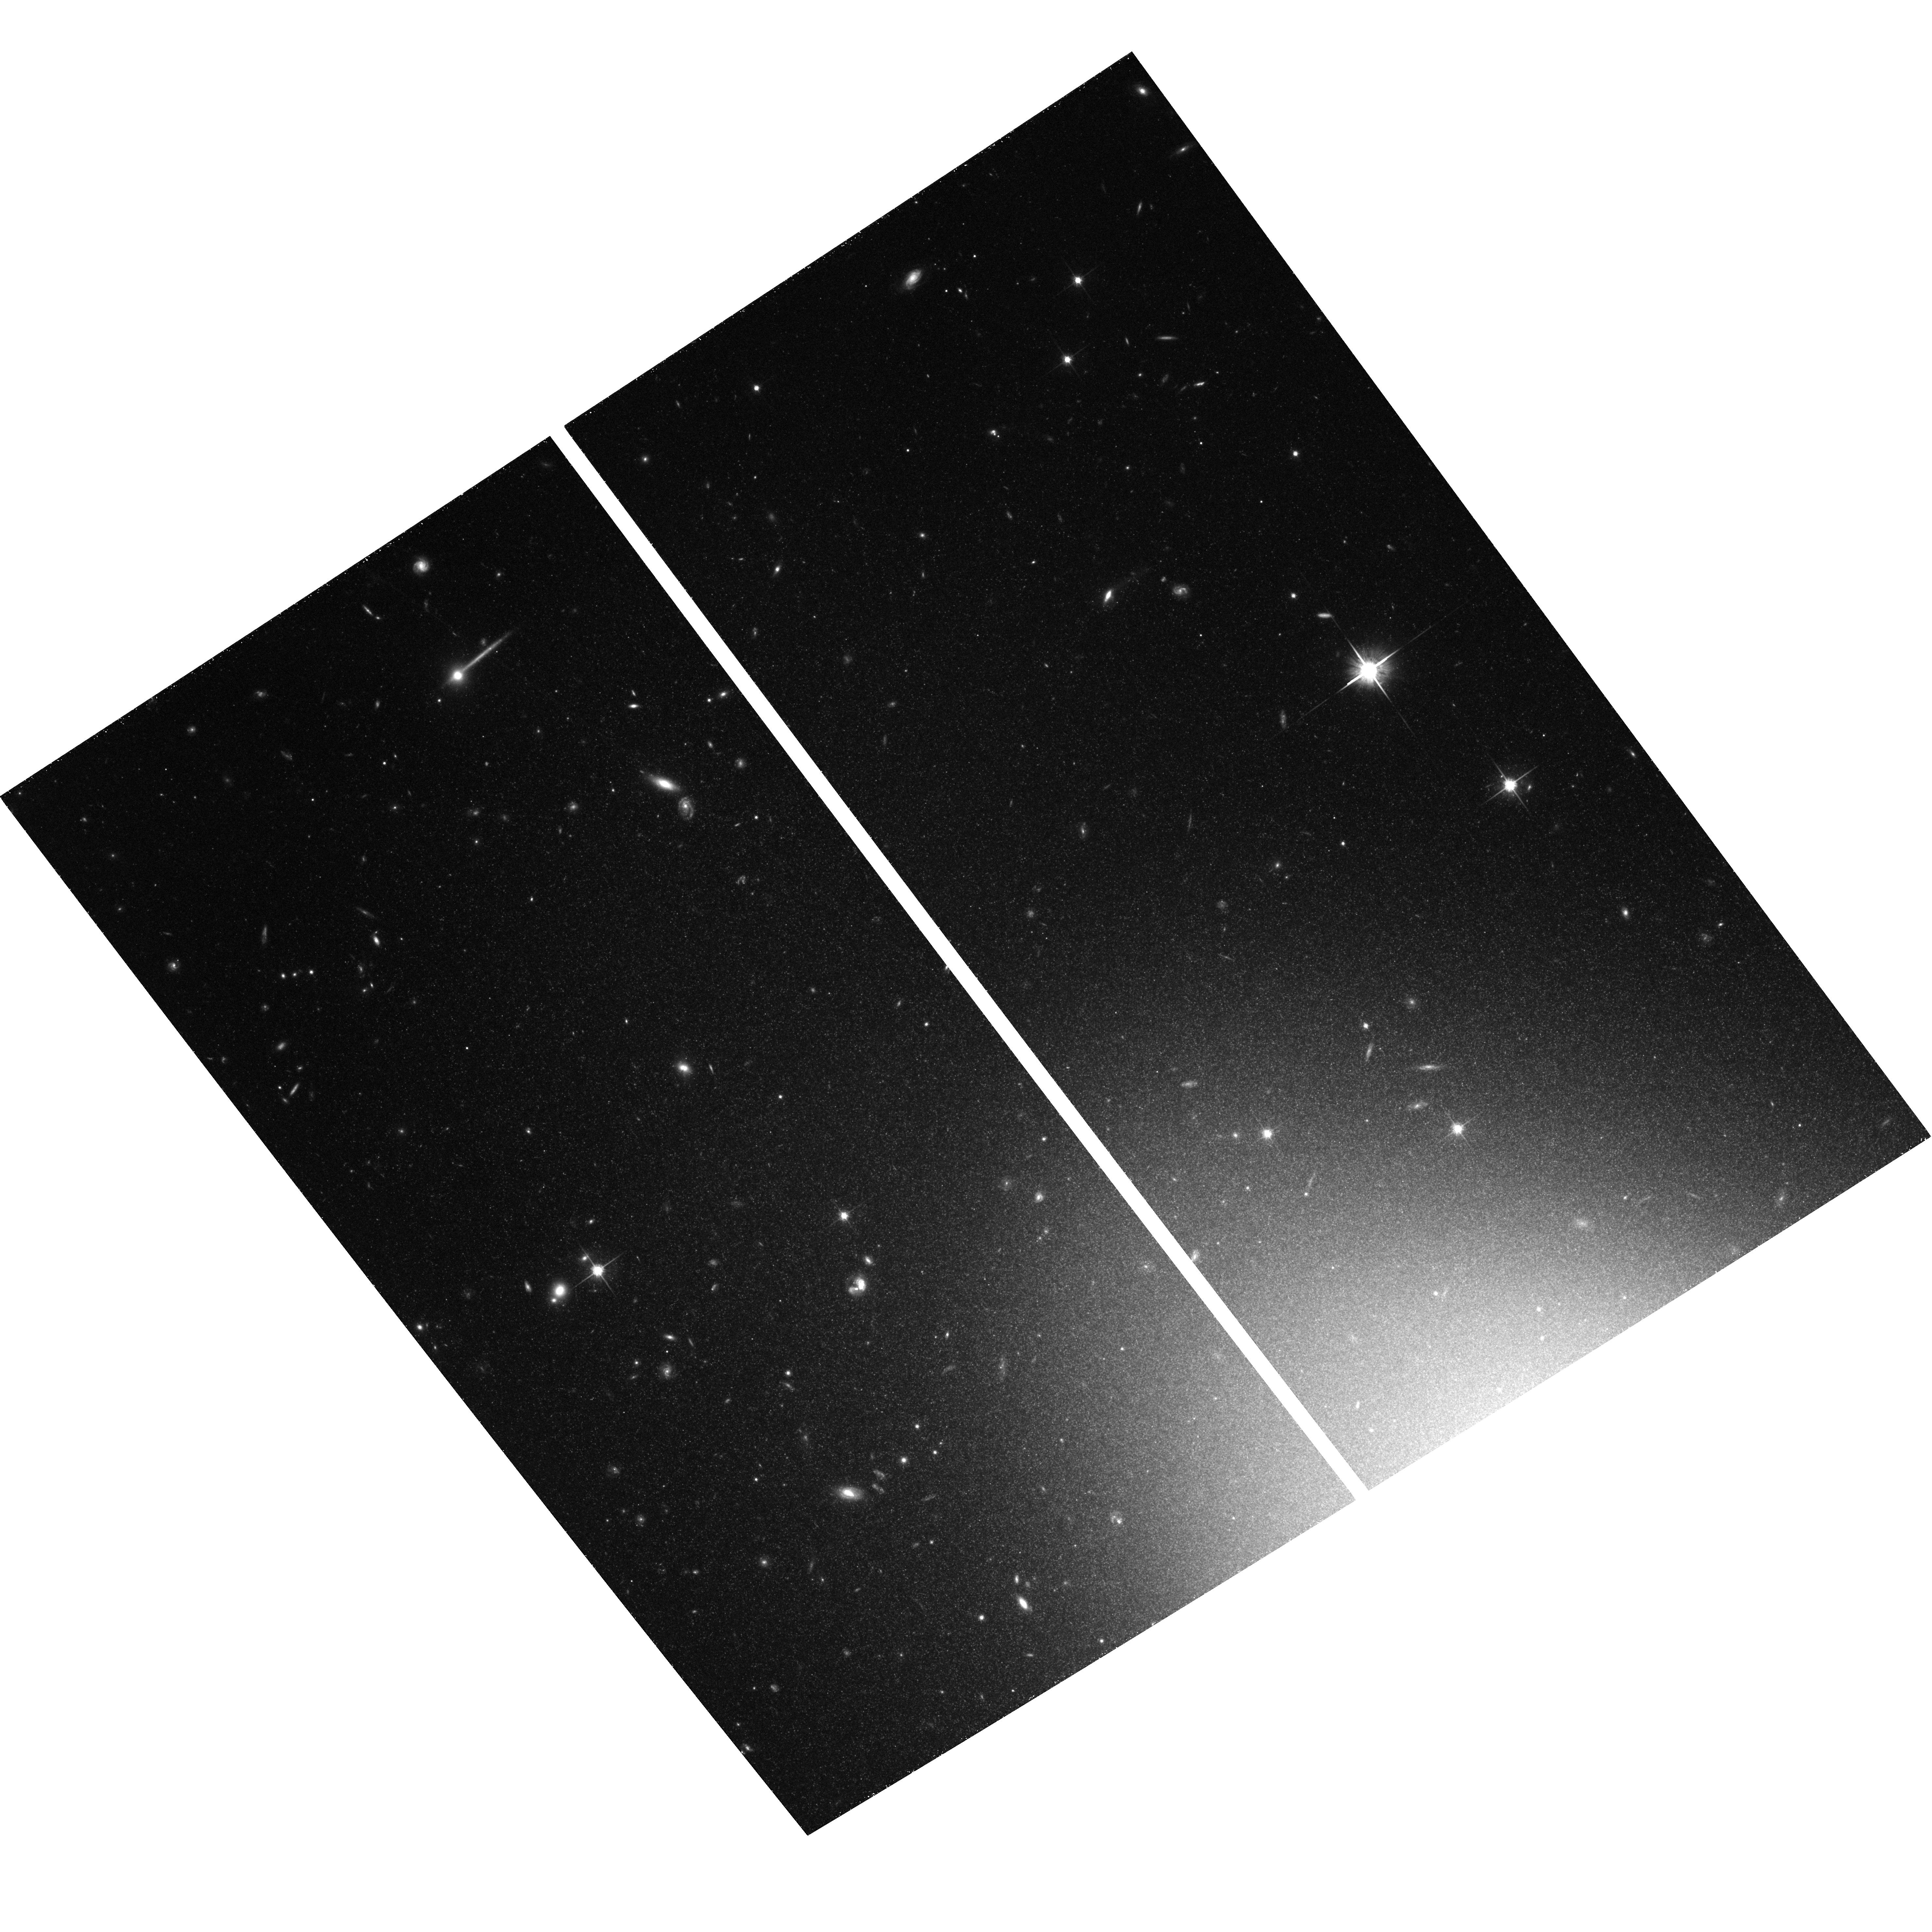
Target: NGC3384-POS-E. Instrument: ACS/WFC. Filter: F814W. Exposure: 1.3 h. Observation ID: hst_10413_72_acs_wfc_f814w_j96472

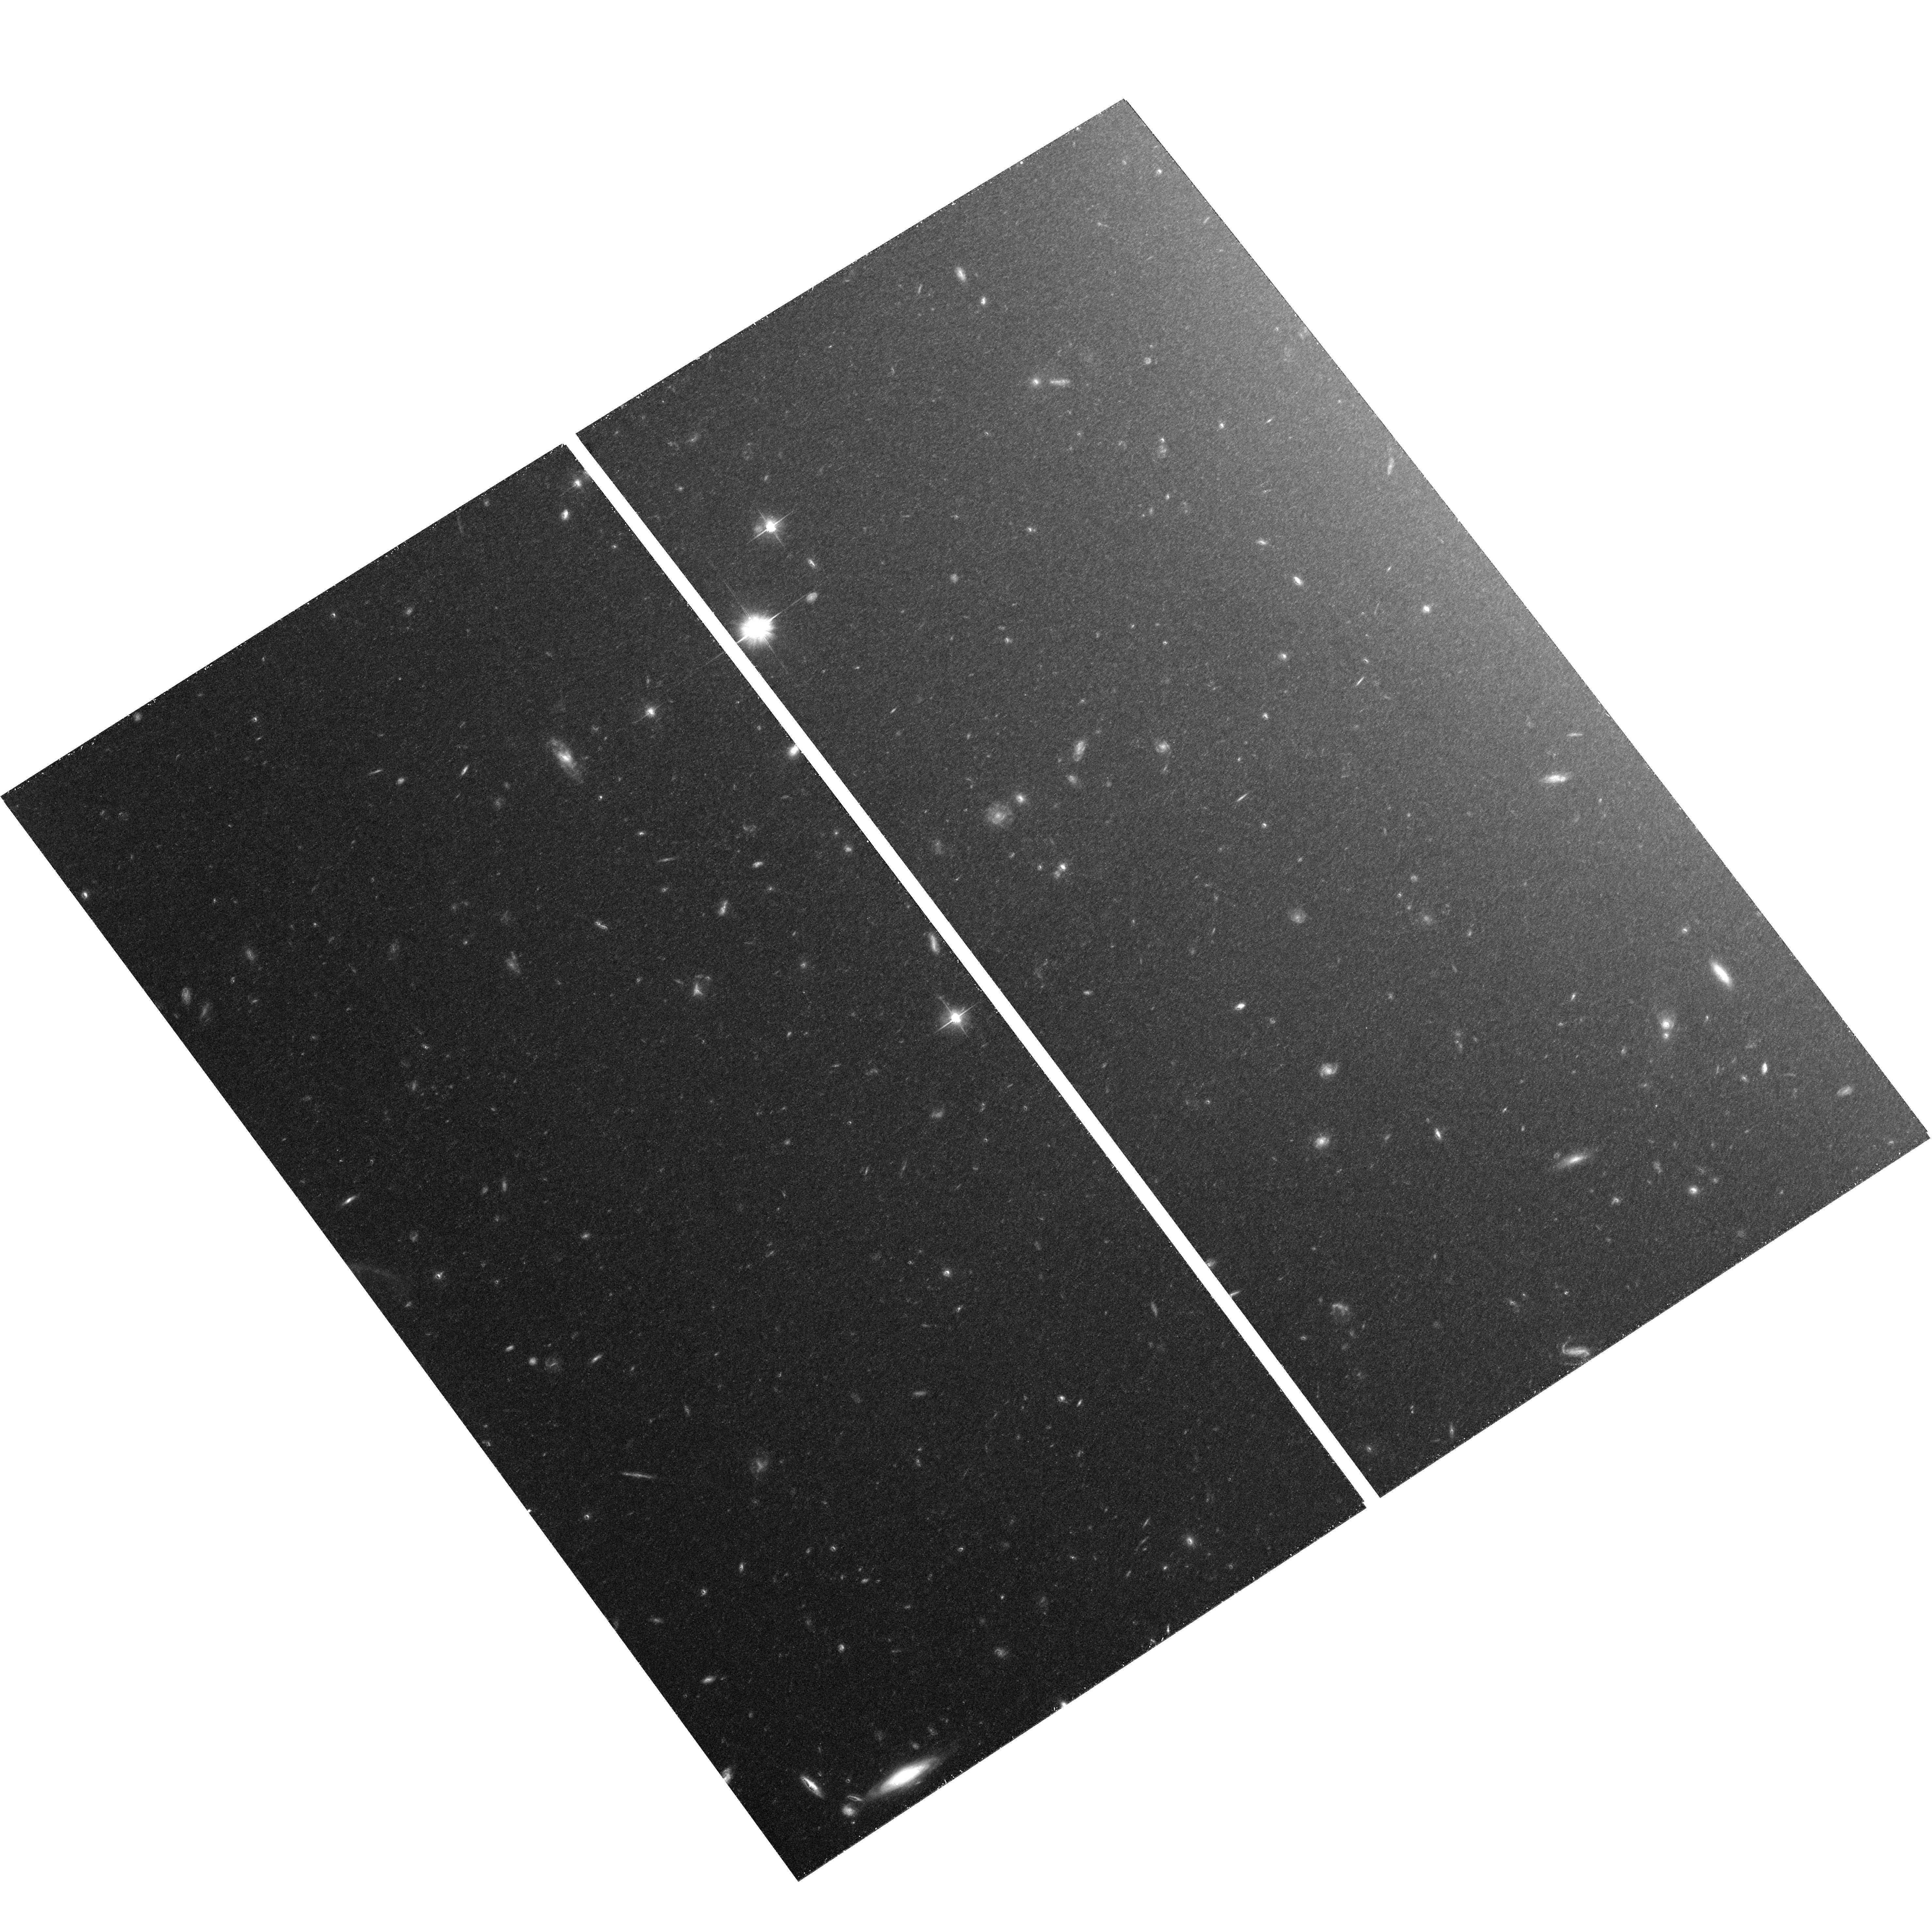
Target: NGC3379-POS-E. Instrument: ACS/WFC. Filter: F606W. Exposure: 1.4 h. Observation ID: hst_10413_12_acs_wfc_f606w_j96412

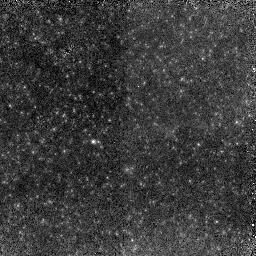
Target: NGC3379-POS-W. Instrument: NICMOS/NIC2. Filter: F110W. Exposure: 1.5 h. Observation ID: n96451010

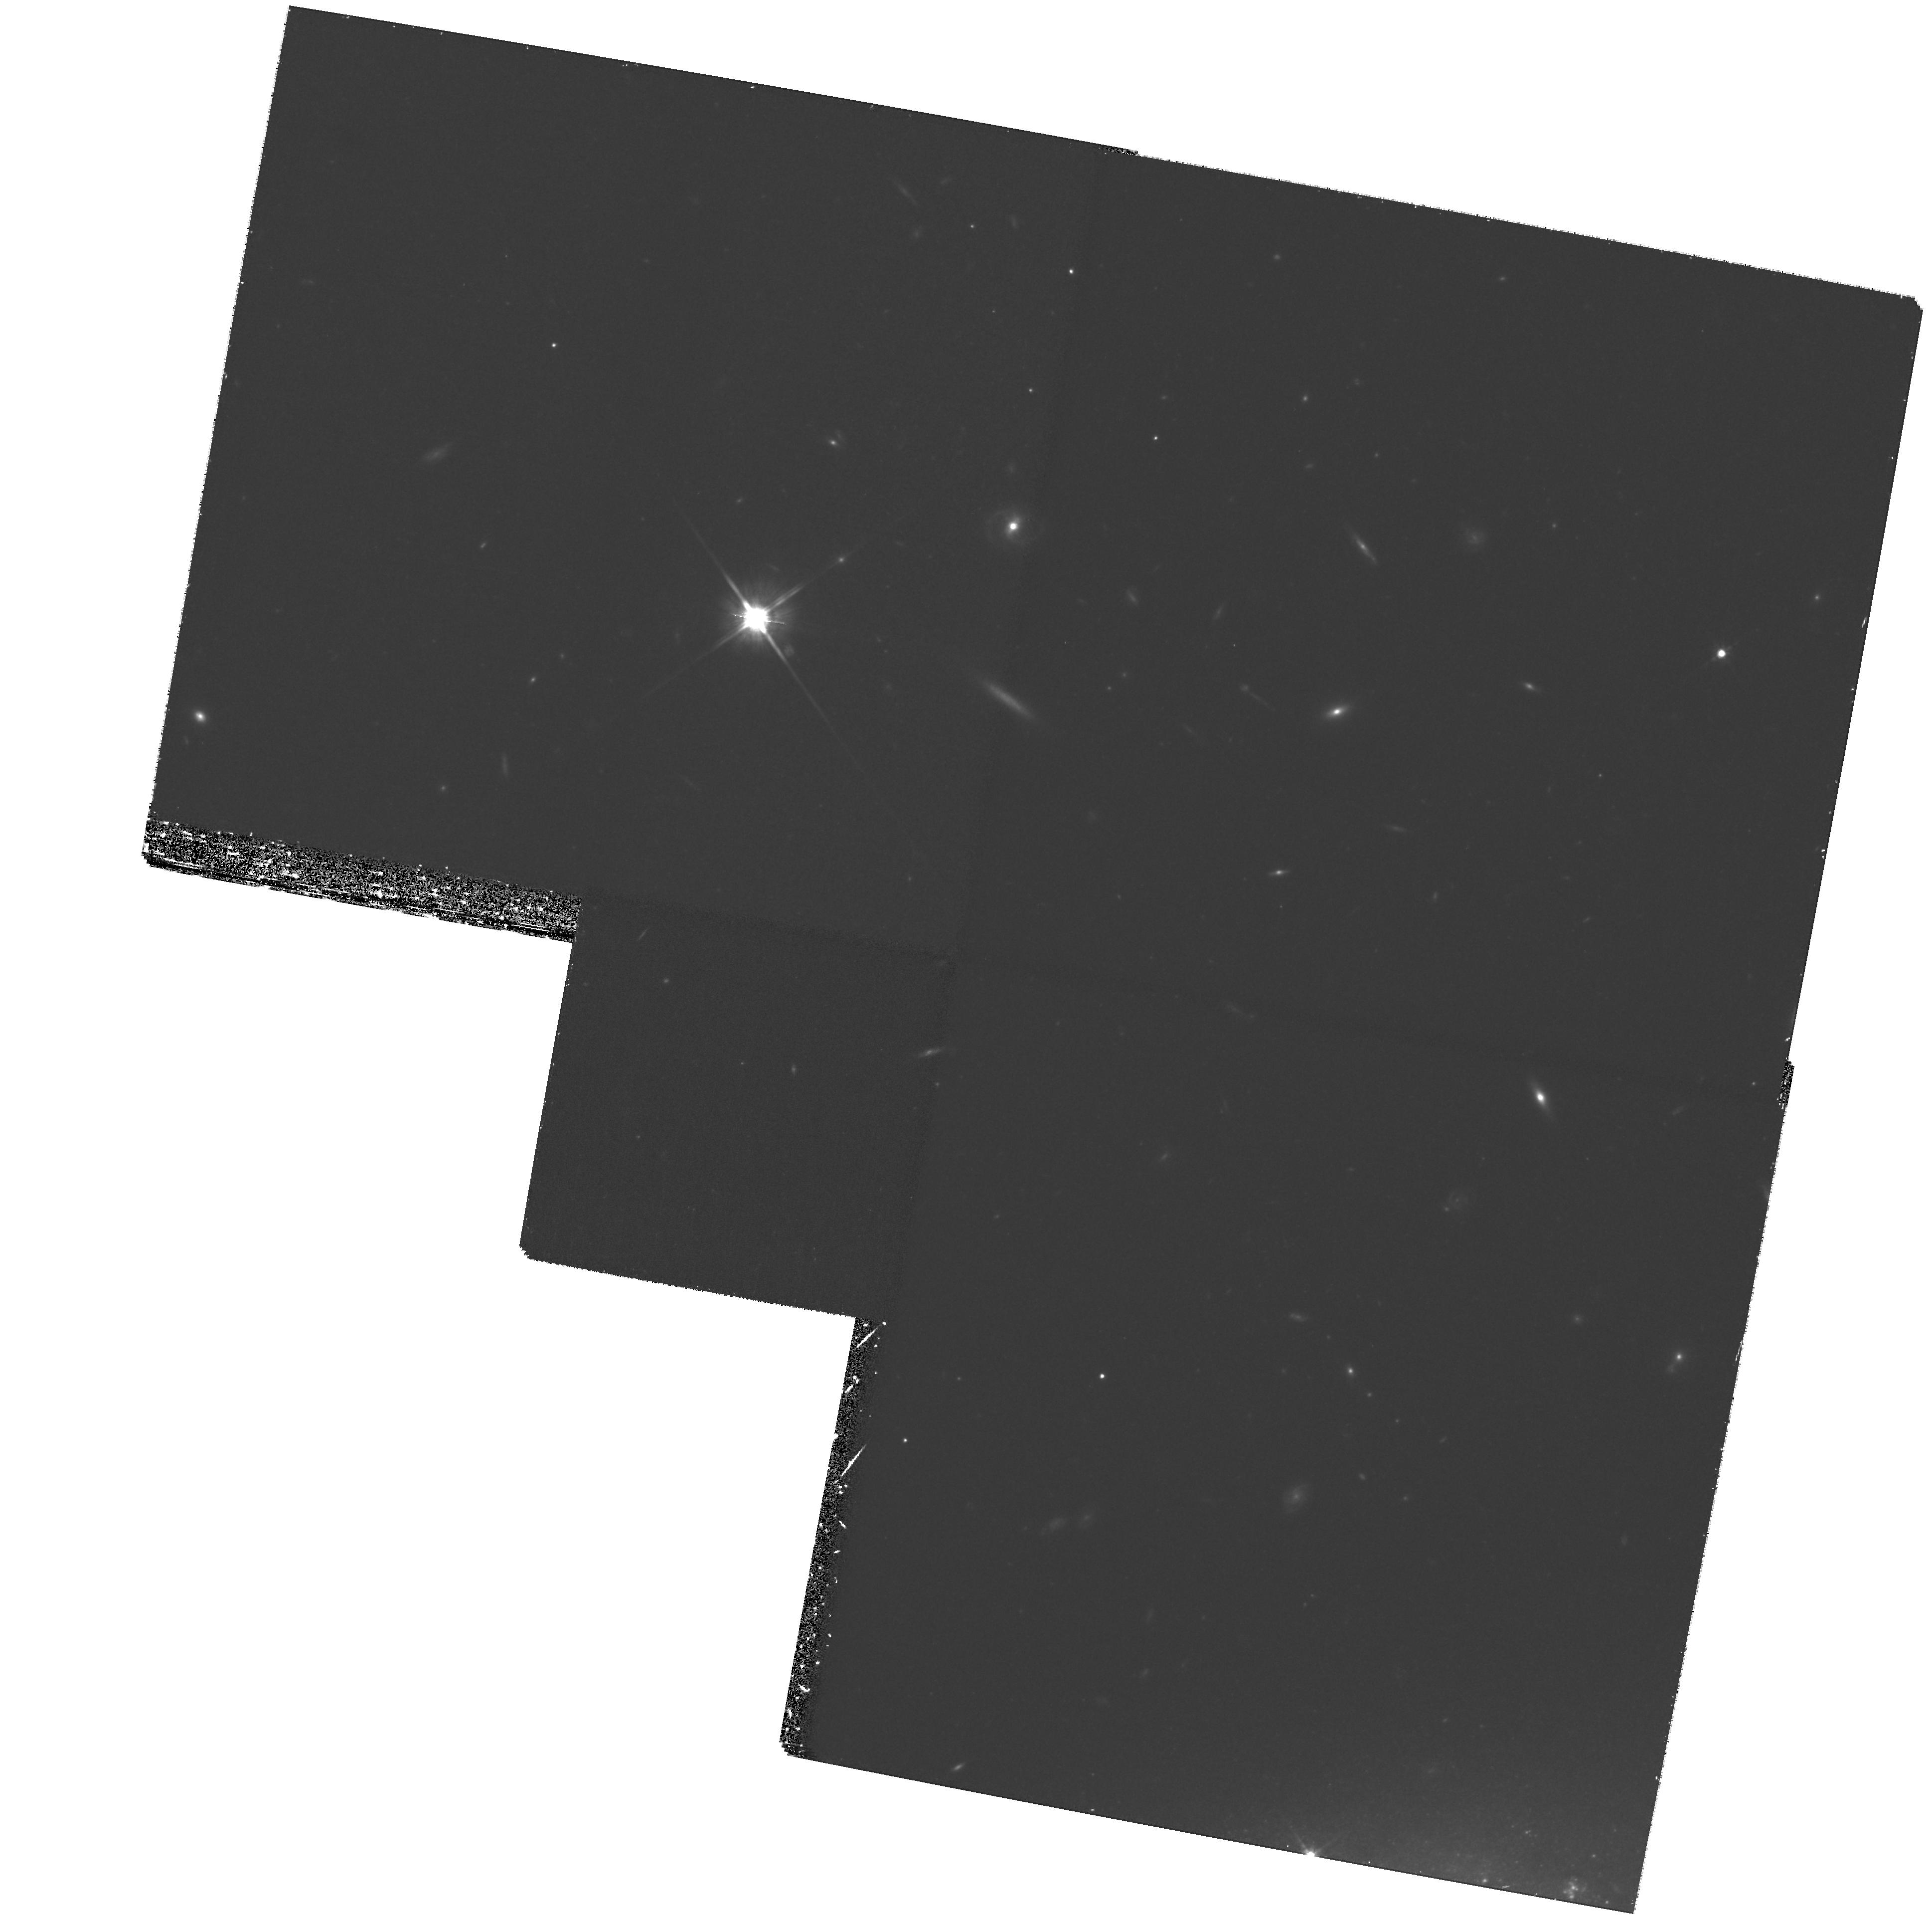
Target: NGC3389-FIELD. Instrument: WFPC2/PC. Filter: F814W. Exposure: 1.4 h. Observation ID: hst_10413_62_wfpc2_pc_f814w_u96462

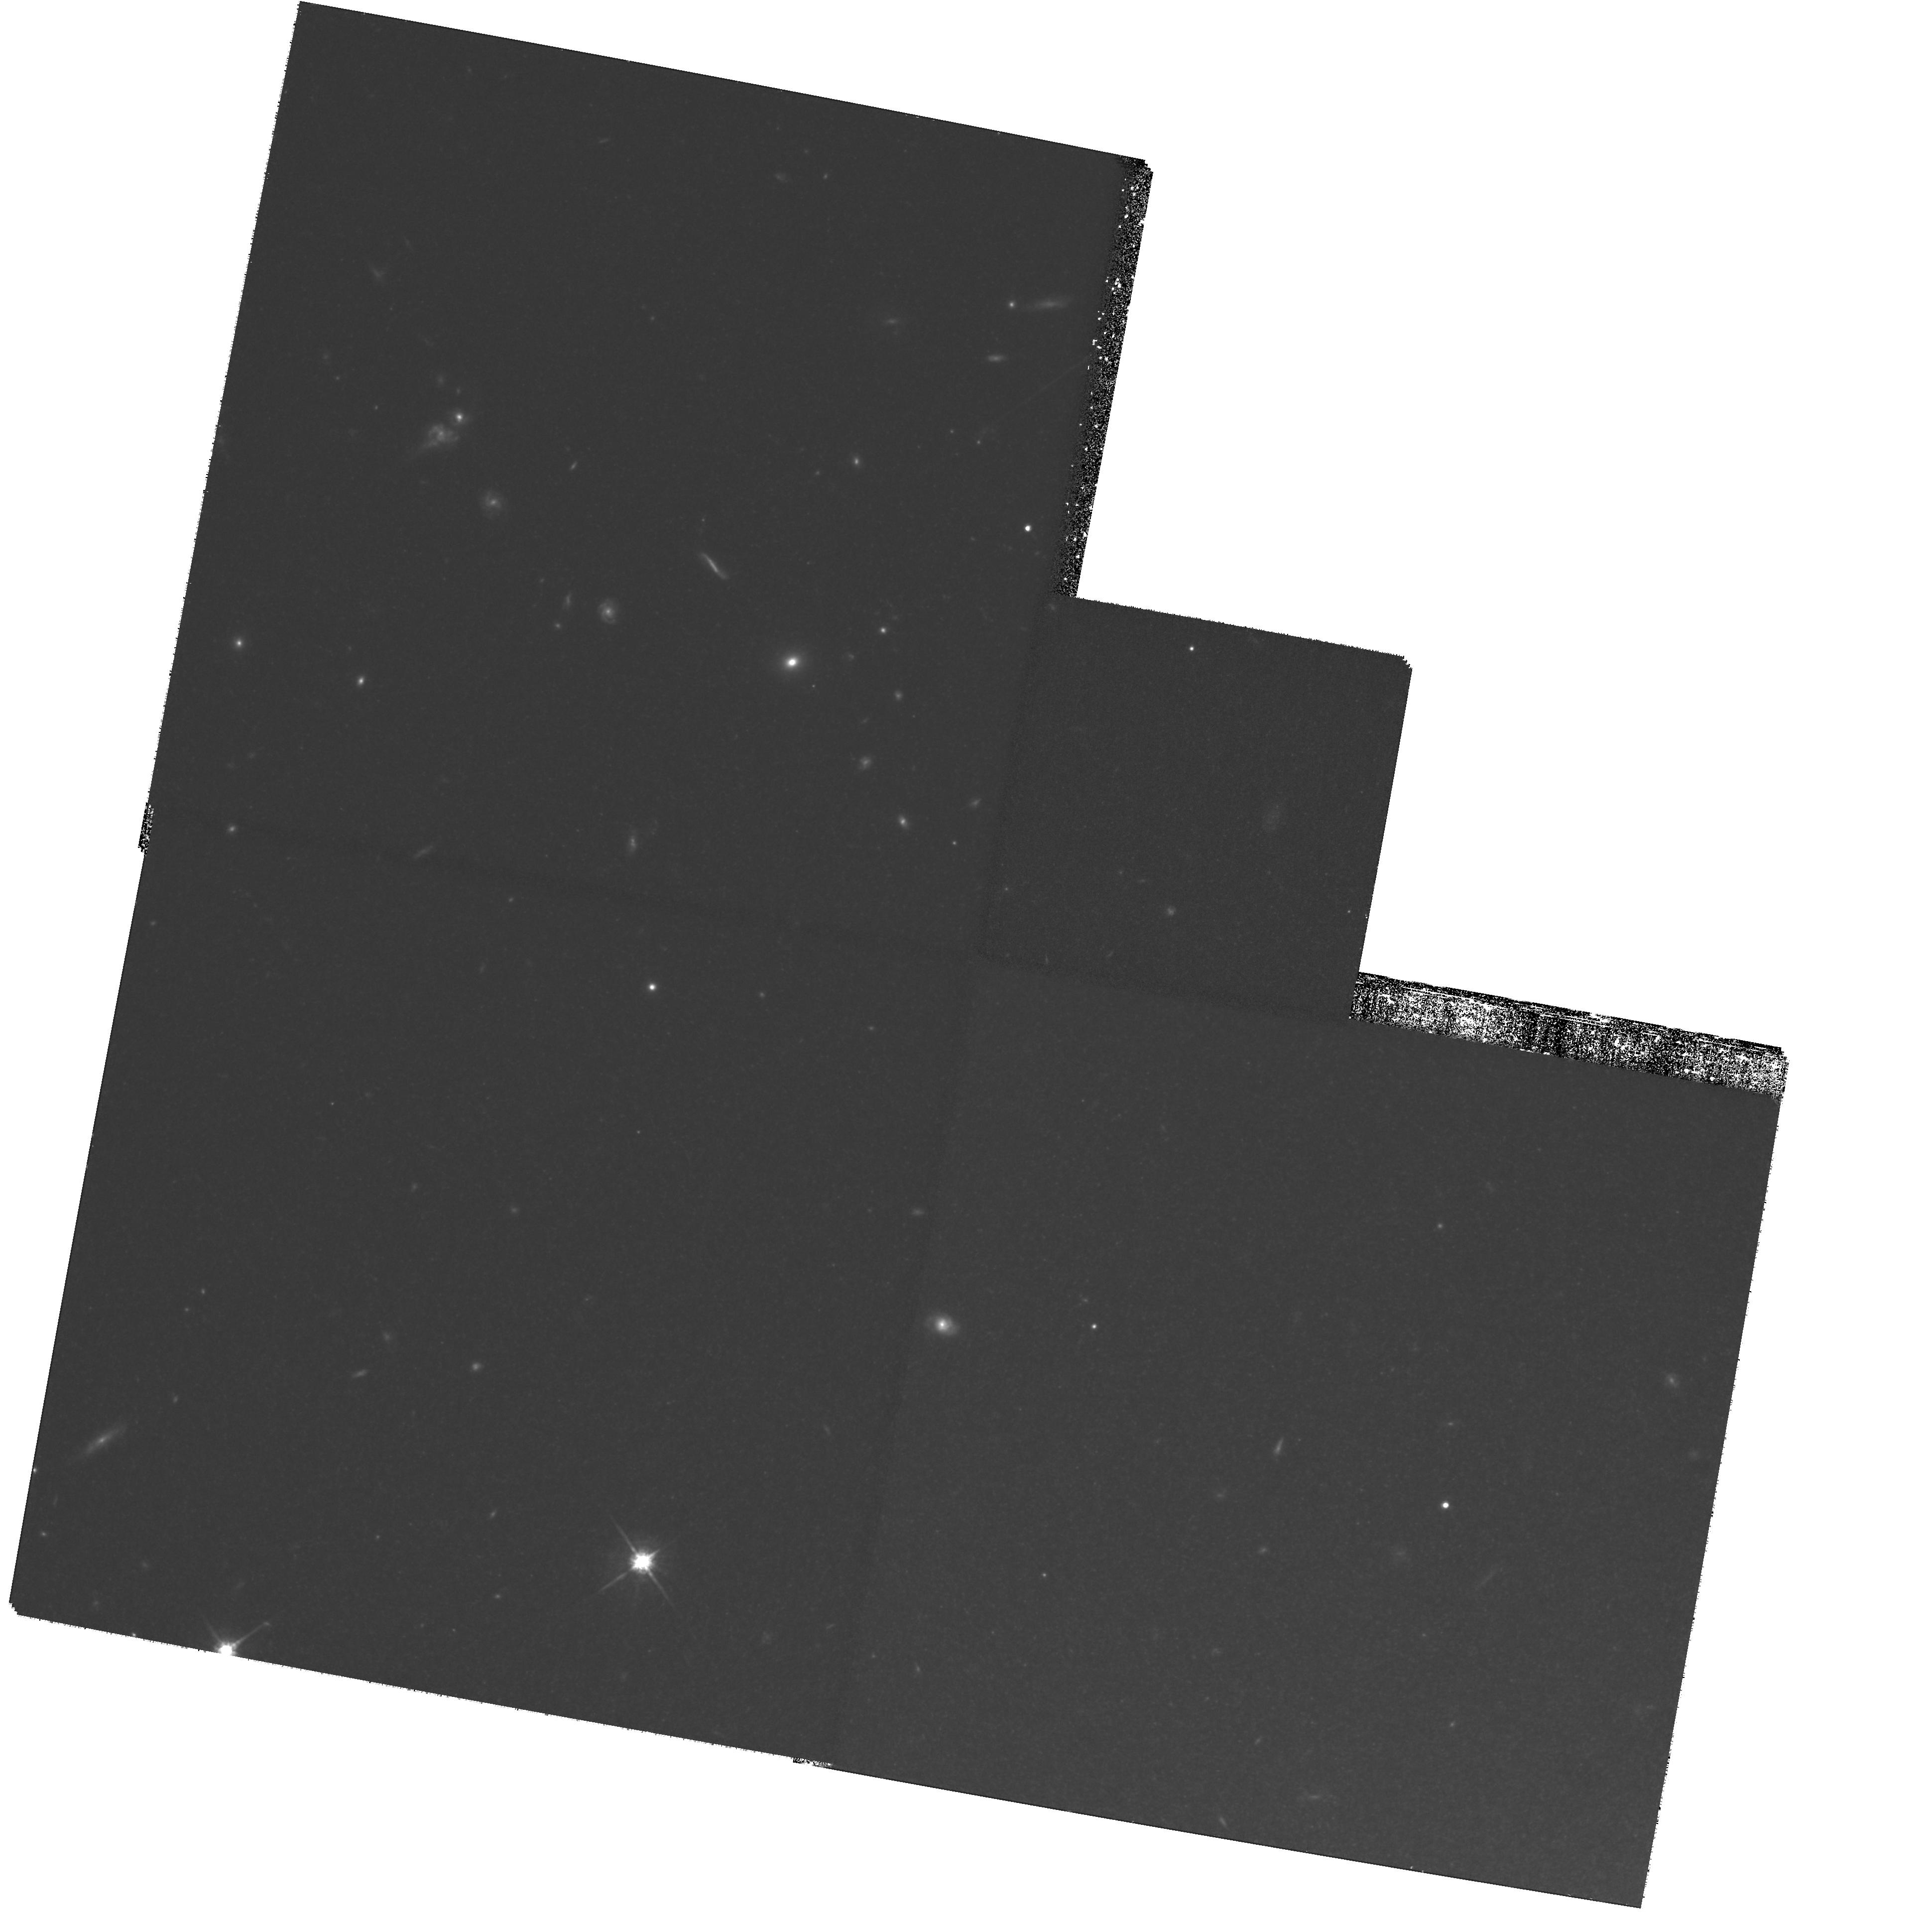
Target: NGC3379-HALO-NORTH. Instrument: WFPC2/PC. Filter: F814W. Exposure: 2.9 h. Observation ID: hst_10413_21_wfpc2_pc_f814w_u96421

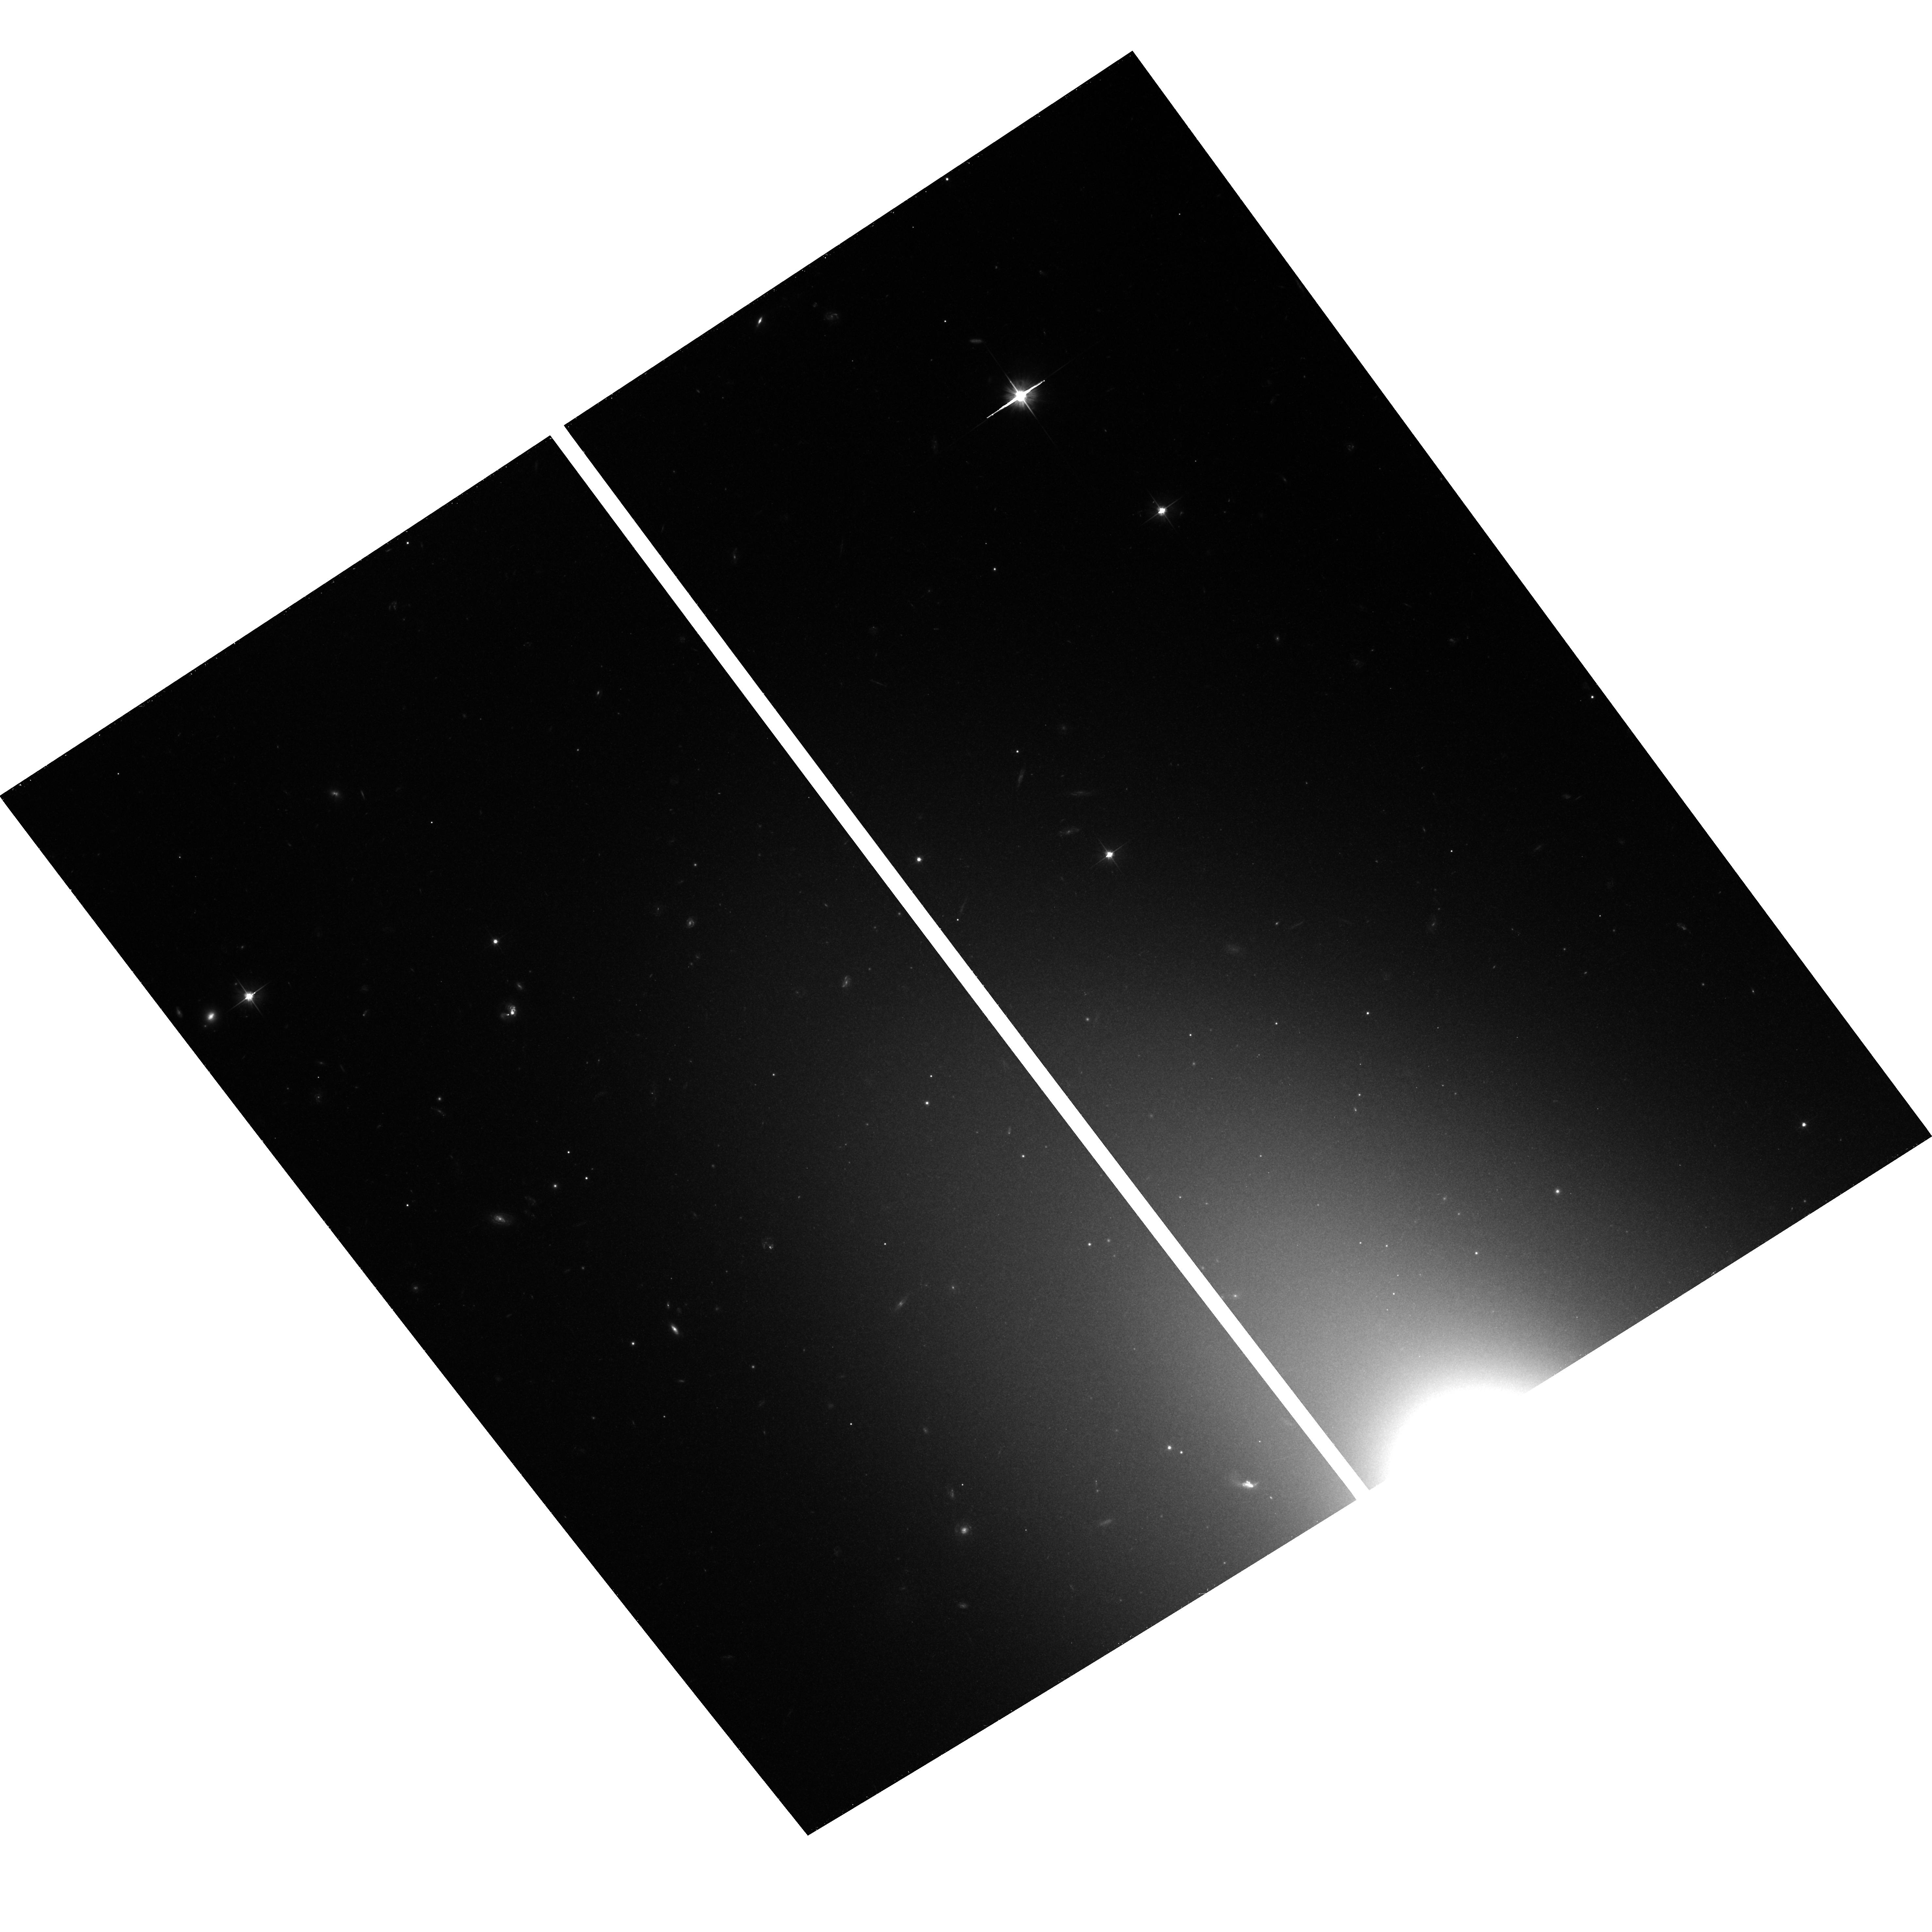
Target: NGC3384-POS-W. Instrument: ACS/WFC. Filter: F606W. Exposure: 1.4 h. Observation ID: hst_10413_61_acs_wfc_f606w_j96461

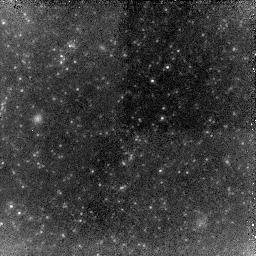
Target: NGC3384-POS-E. Instrument: NICMOS/NIC2. Filter: F160W. Exposure: 1.6 h. Observation ID: n96412020

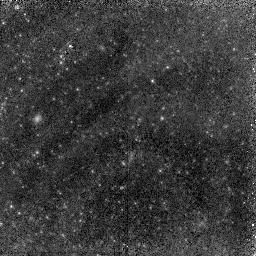
Target: NGC3384-POS-E. Instrument: NICMOS/NIC2. Filter: F110W. Exposure: 1.5 h. Observation ID: n96412010

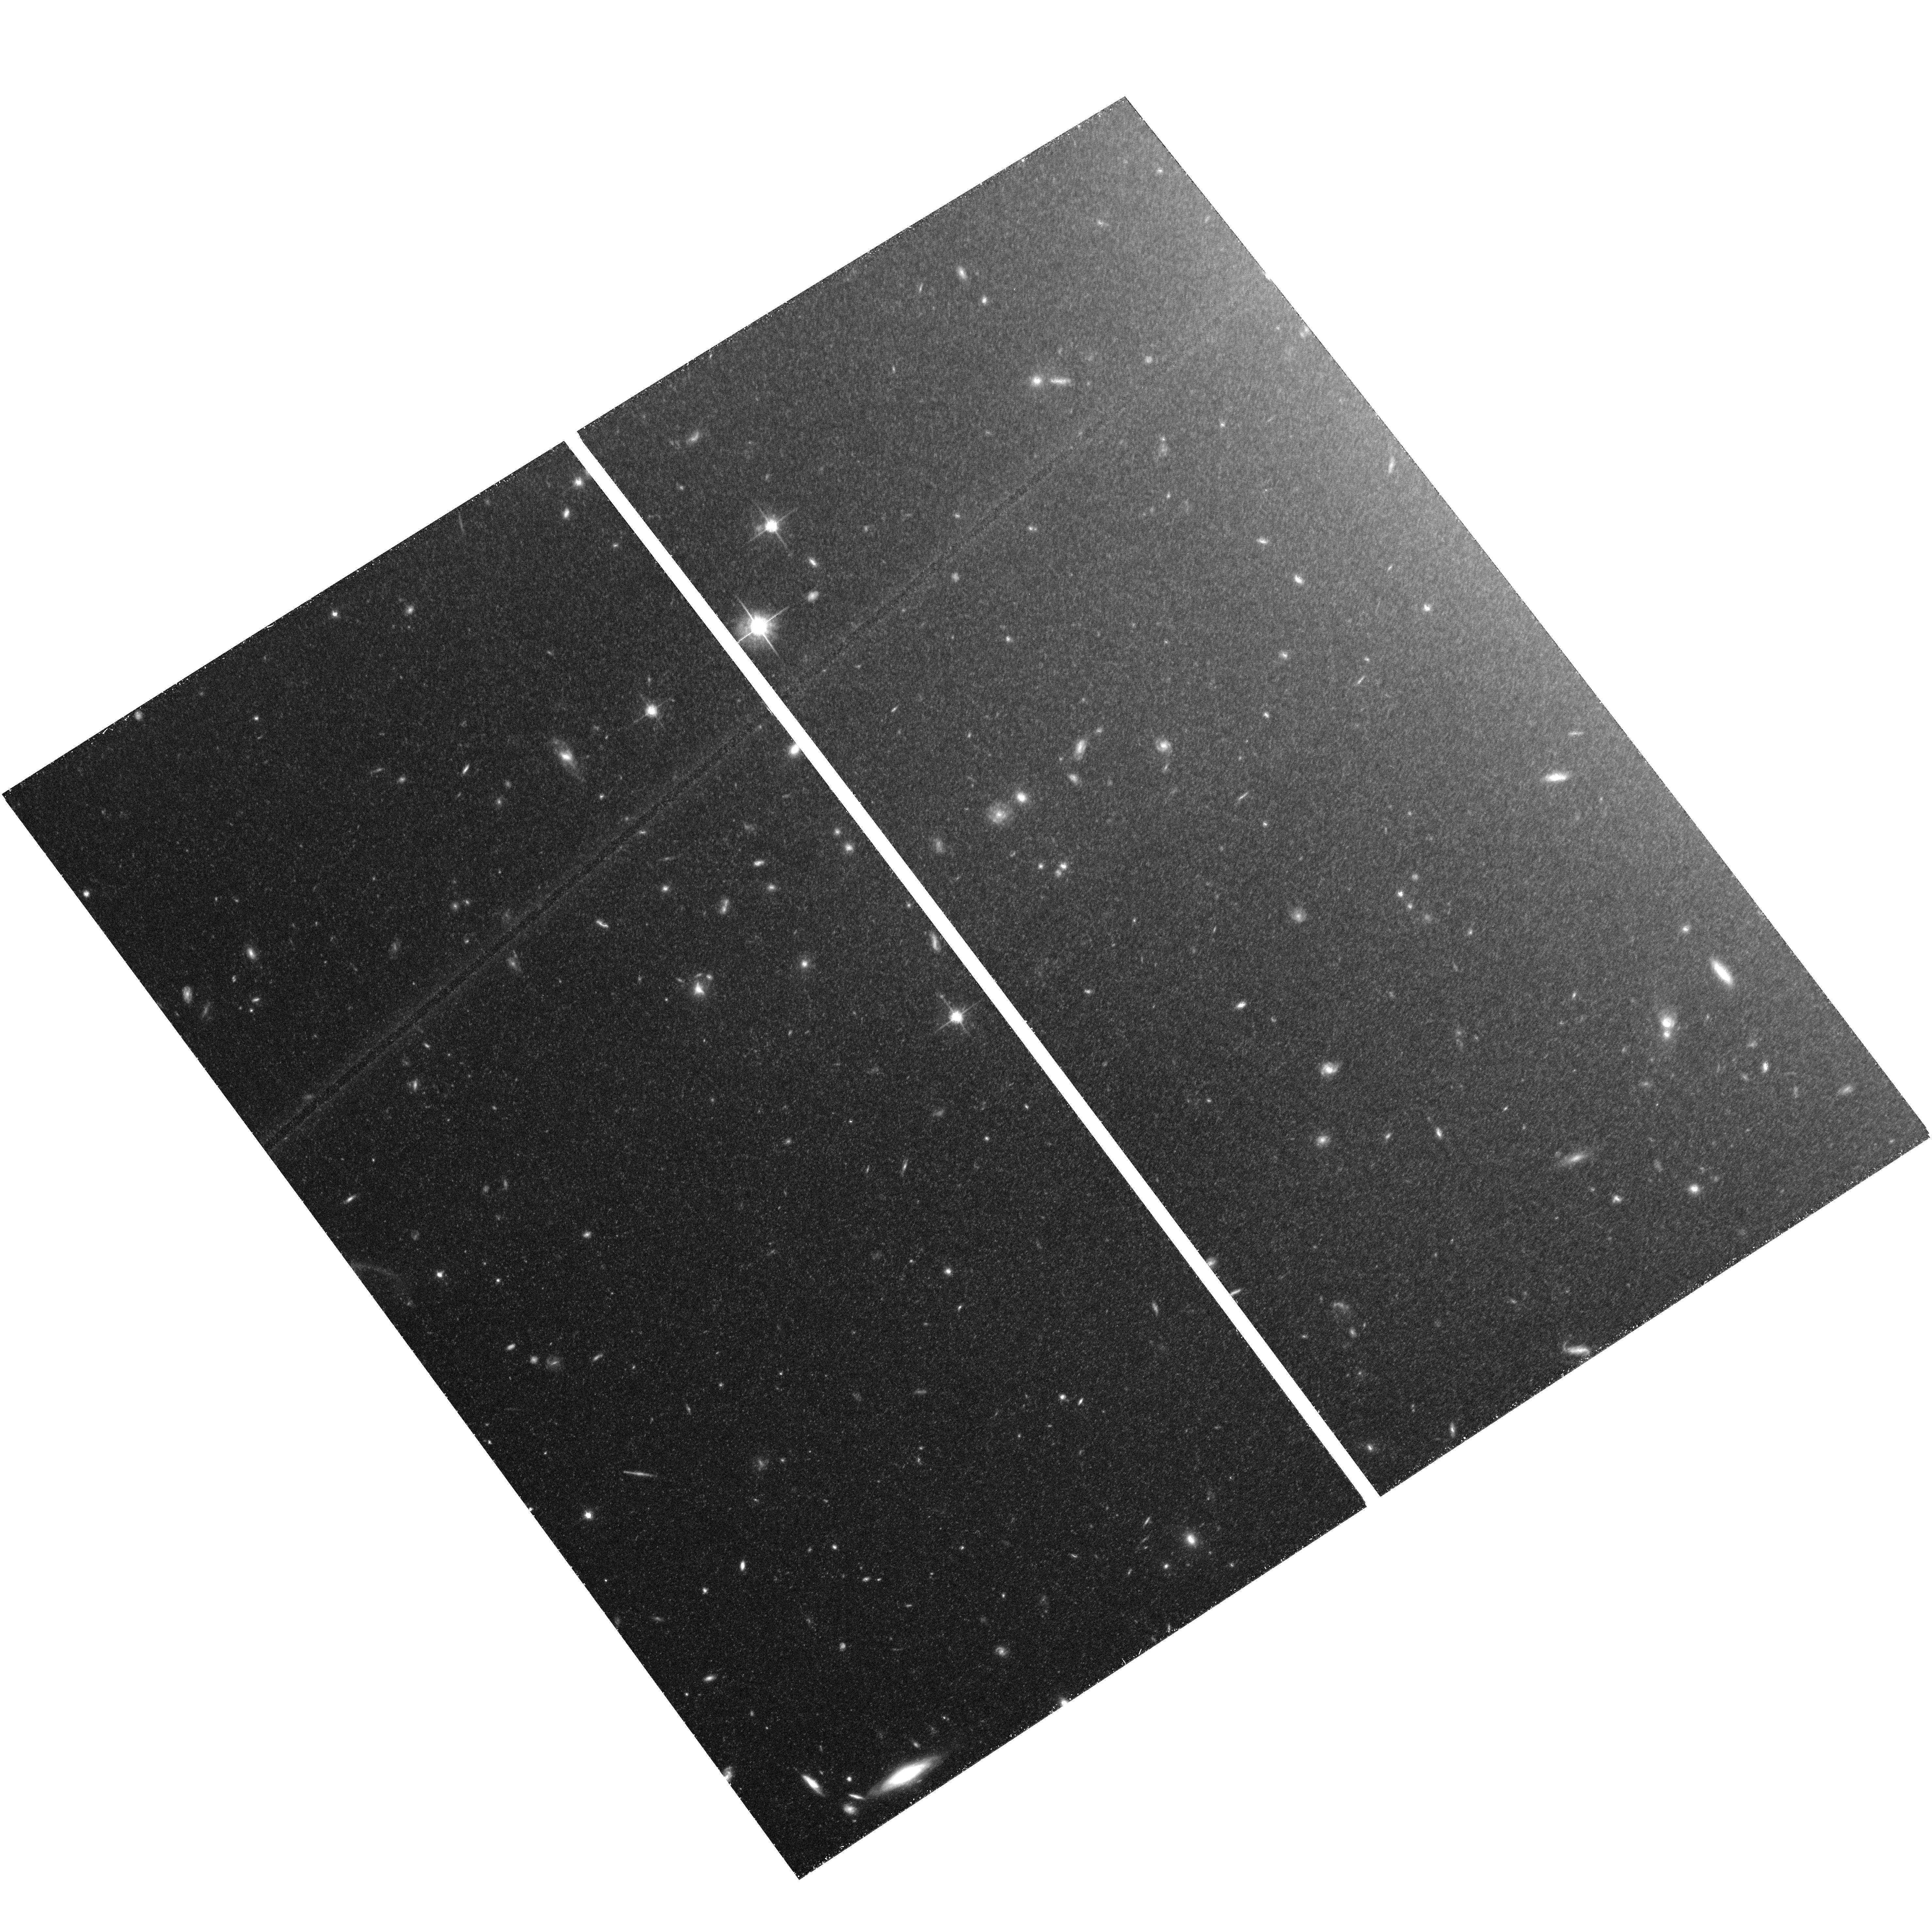
Target: NGC3379-POS-E. Instrument: ACS/WFC. Filter: F814W. Exposure: 1.4 h. Observation ID: hst_10413_12_acs_wfc_f814w_j96412

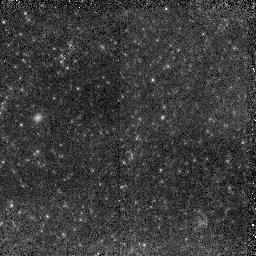
Target: NGC3384-POS-E. Instrument: NICMOS/NIC2. Filter: F110W. Exposure: 1.5 h. Observation ID: n96422010

Resolving the Red Giant Population in Early Type Galaxies (PI: Gregg, Michael D.)

This project addresses the fundamental issue of the age and abundance of the stellar populations in early type galaxies. We propose deep imaging observations with ACS/WFC in F606W, F814W, and NICMOS/NIC2 in F110W, F160W to create optical/IR color-magnitude diagrams of the upper red giant branch in the nearest example of a bona fide elliptical galaxy, NGC3379, and simultaneously in the disk and halo of its companion, the S0 galaxy NGC3384. These observations will build upon the results from our NICMOS study of NGC3379, which produced the first deep IR color-magnitude data for a normal, luminous elliptical galaxy. This is the most direct way to establish the metallicity, metallicity spread, and presence of intermediate age populations in these representative Hubble types, exploring their star formation histories and evolution. The data will enable comparison with M32, the M31 halo, NGC5128, and other nearby galaxies similarly observed with HST.